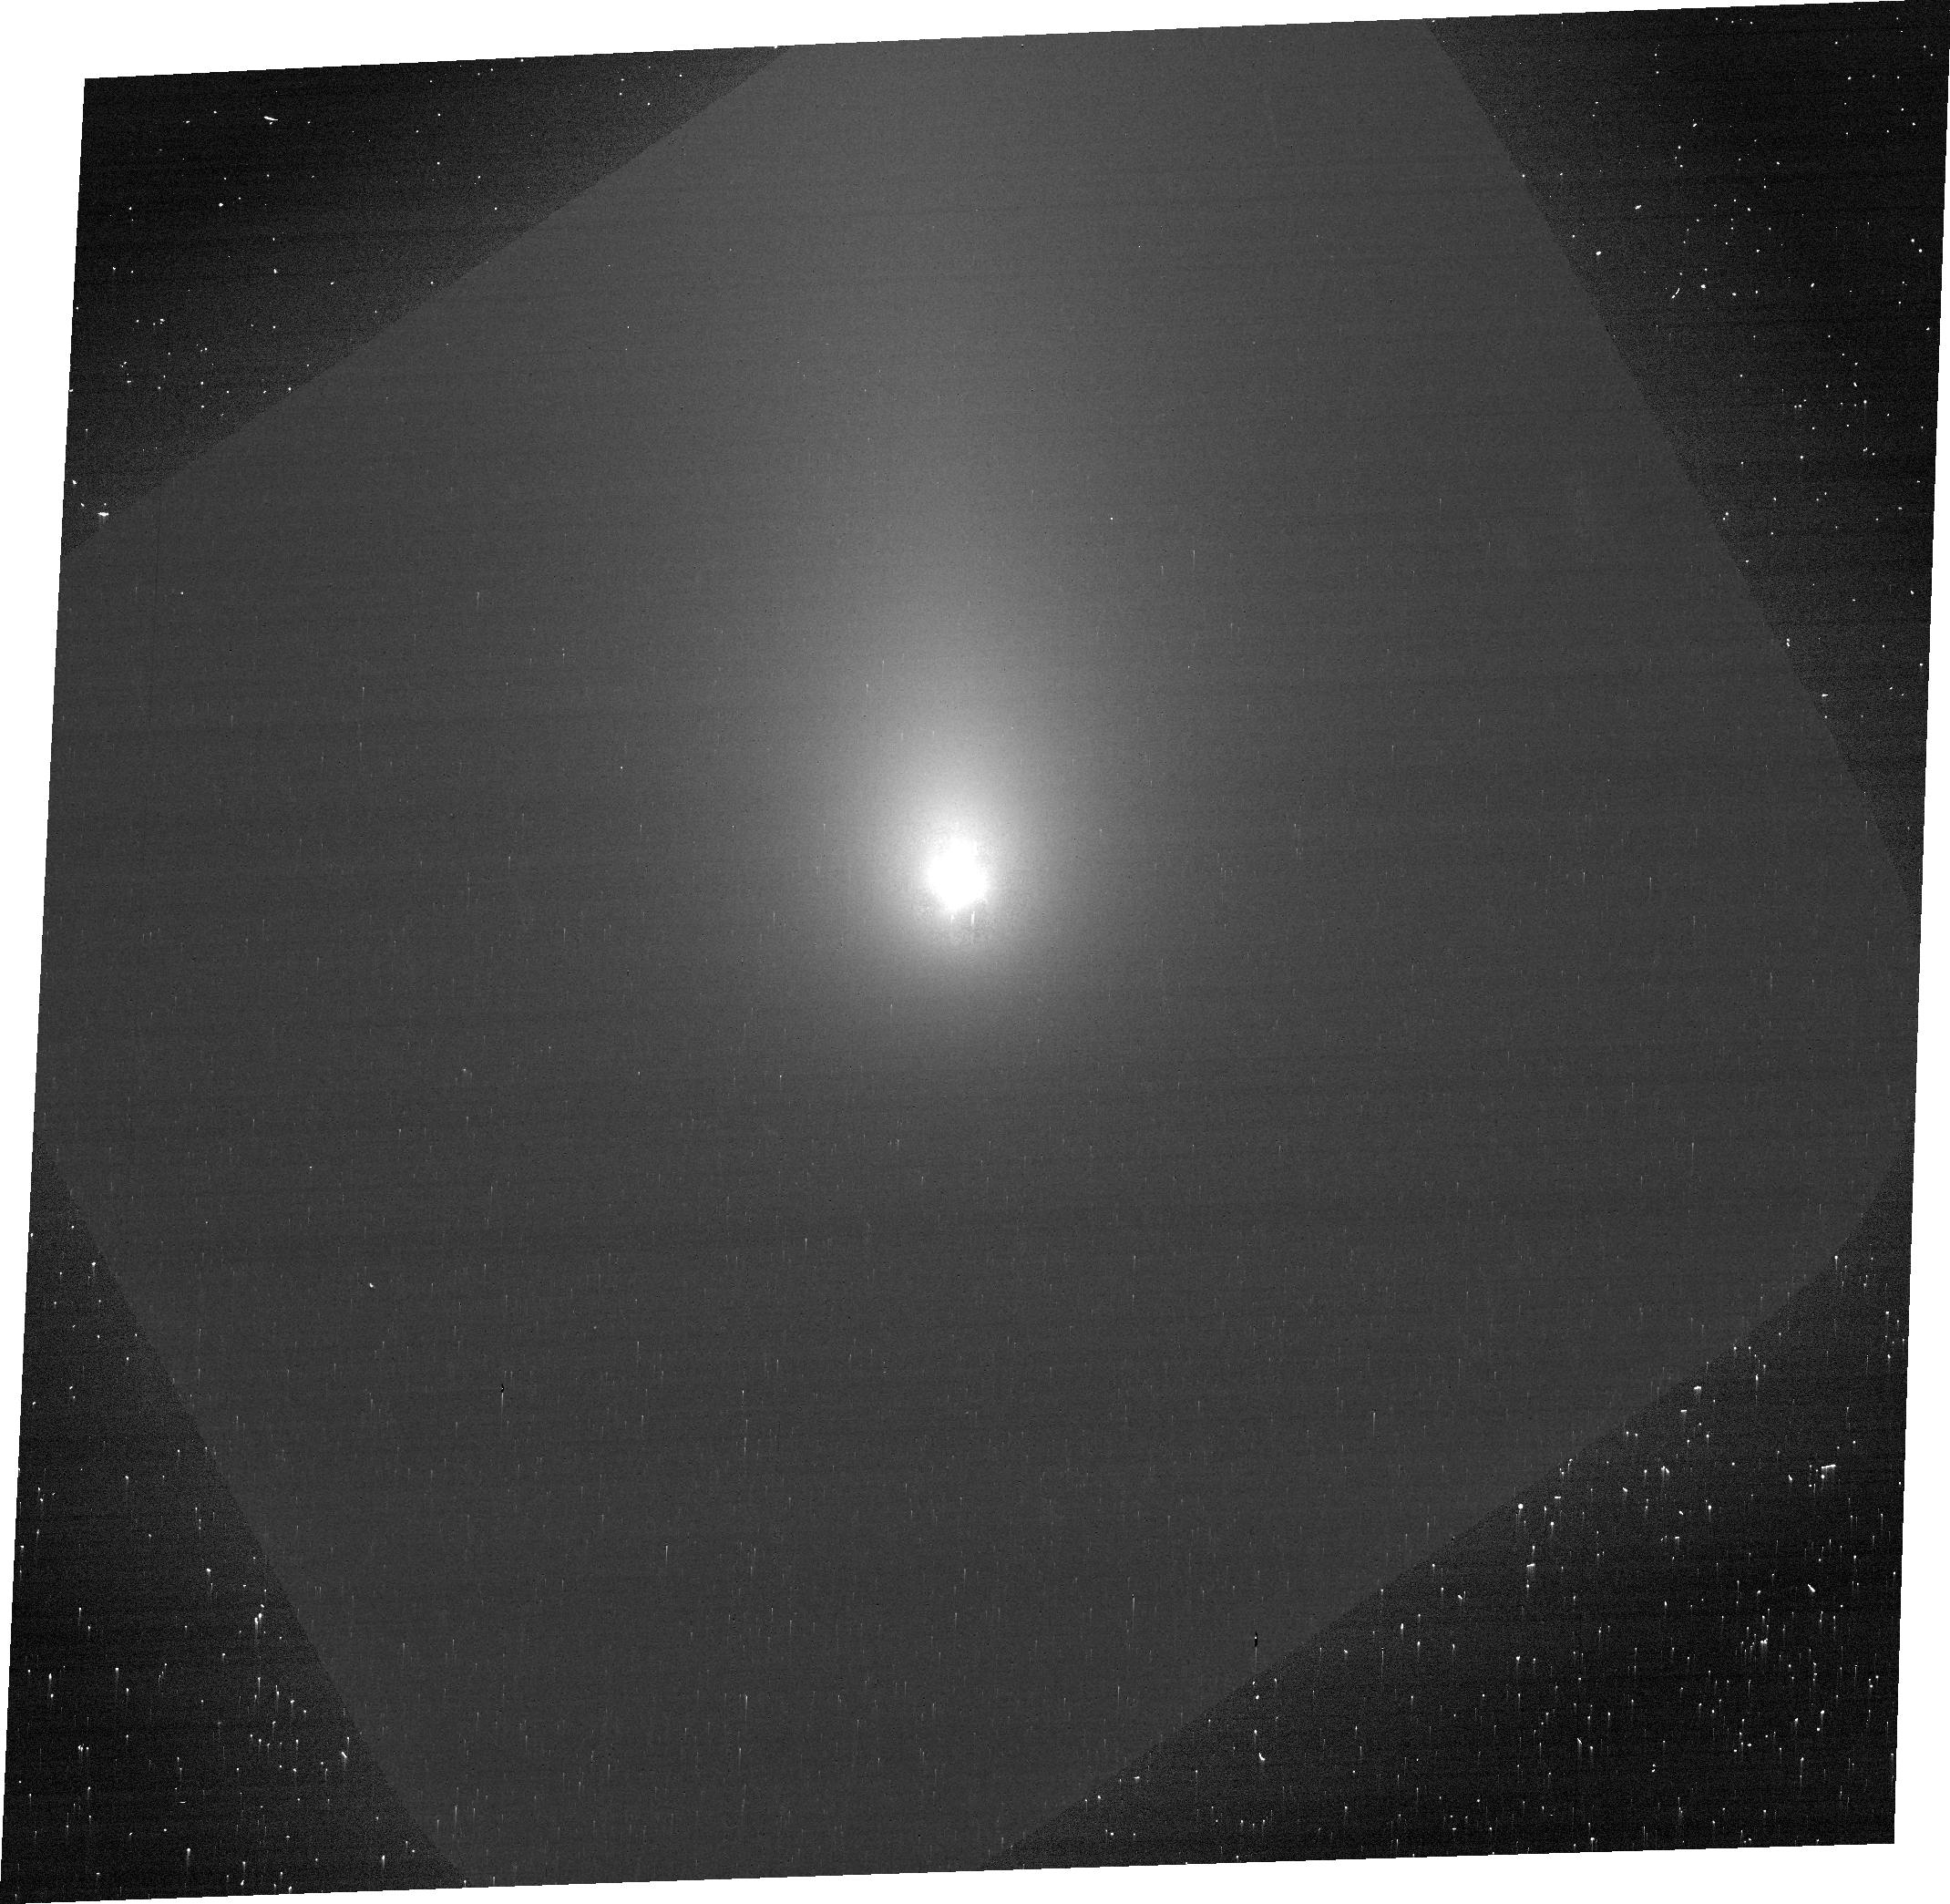
Target: ISON
Instrument: ACS/WFC
Filter: F606W
Exposure: 5 min
Observation ID: jcdj01040

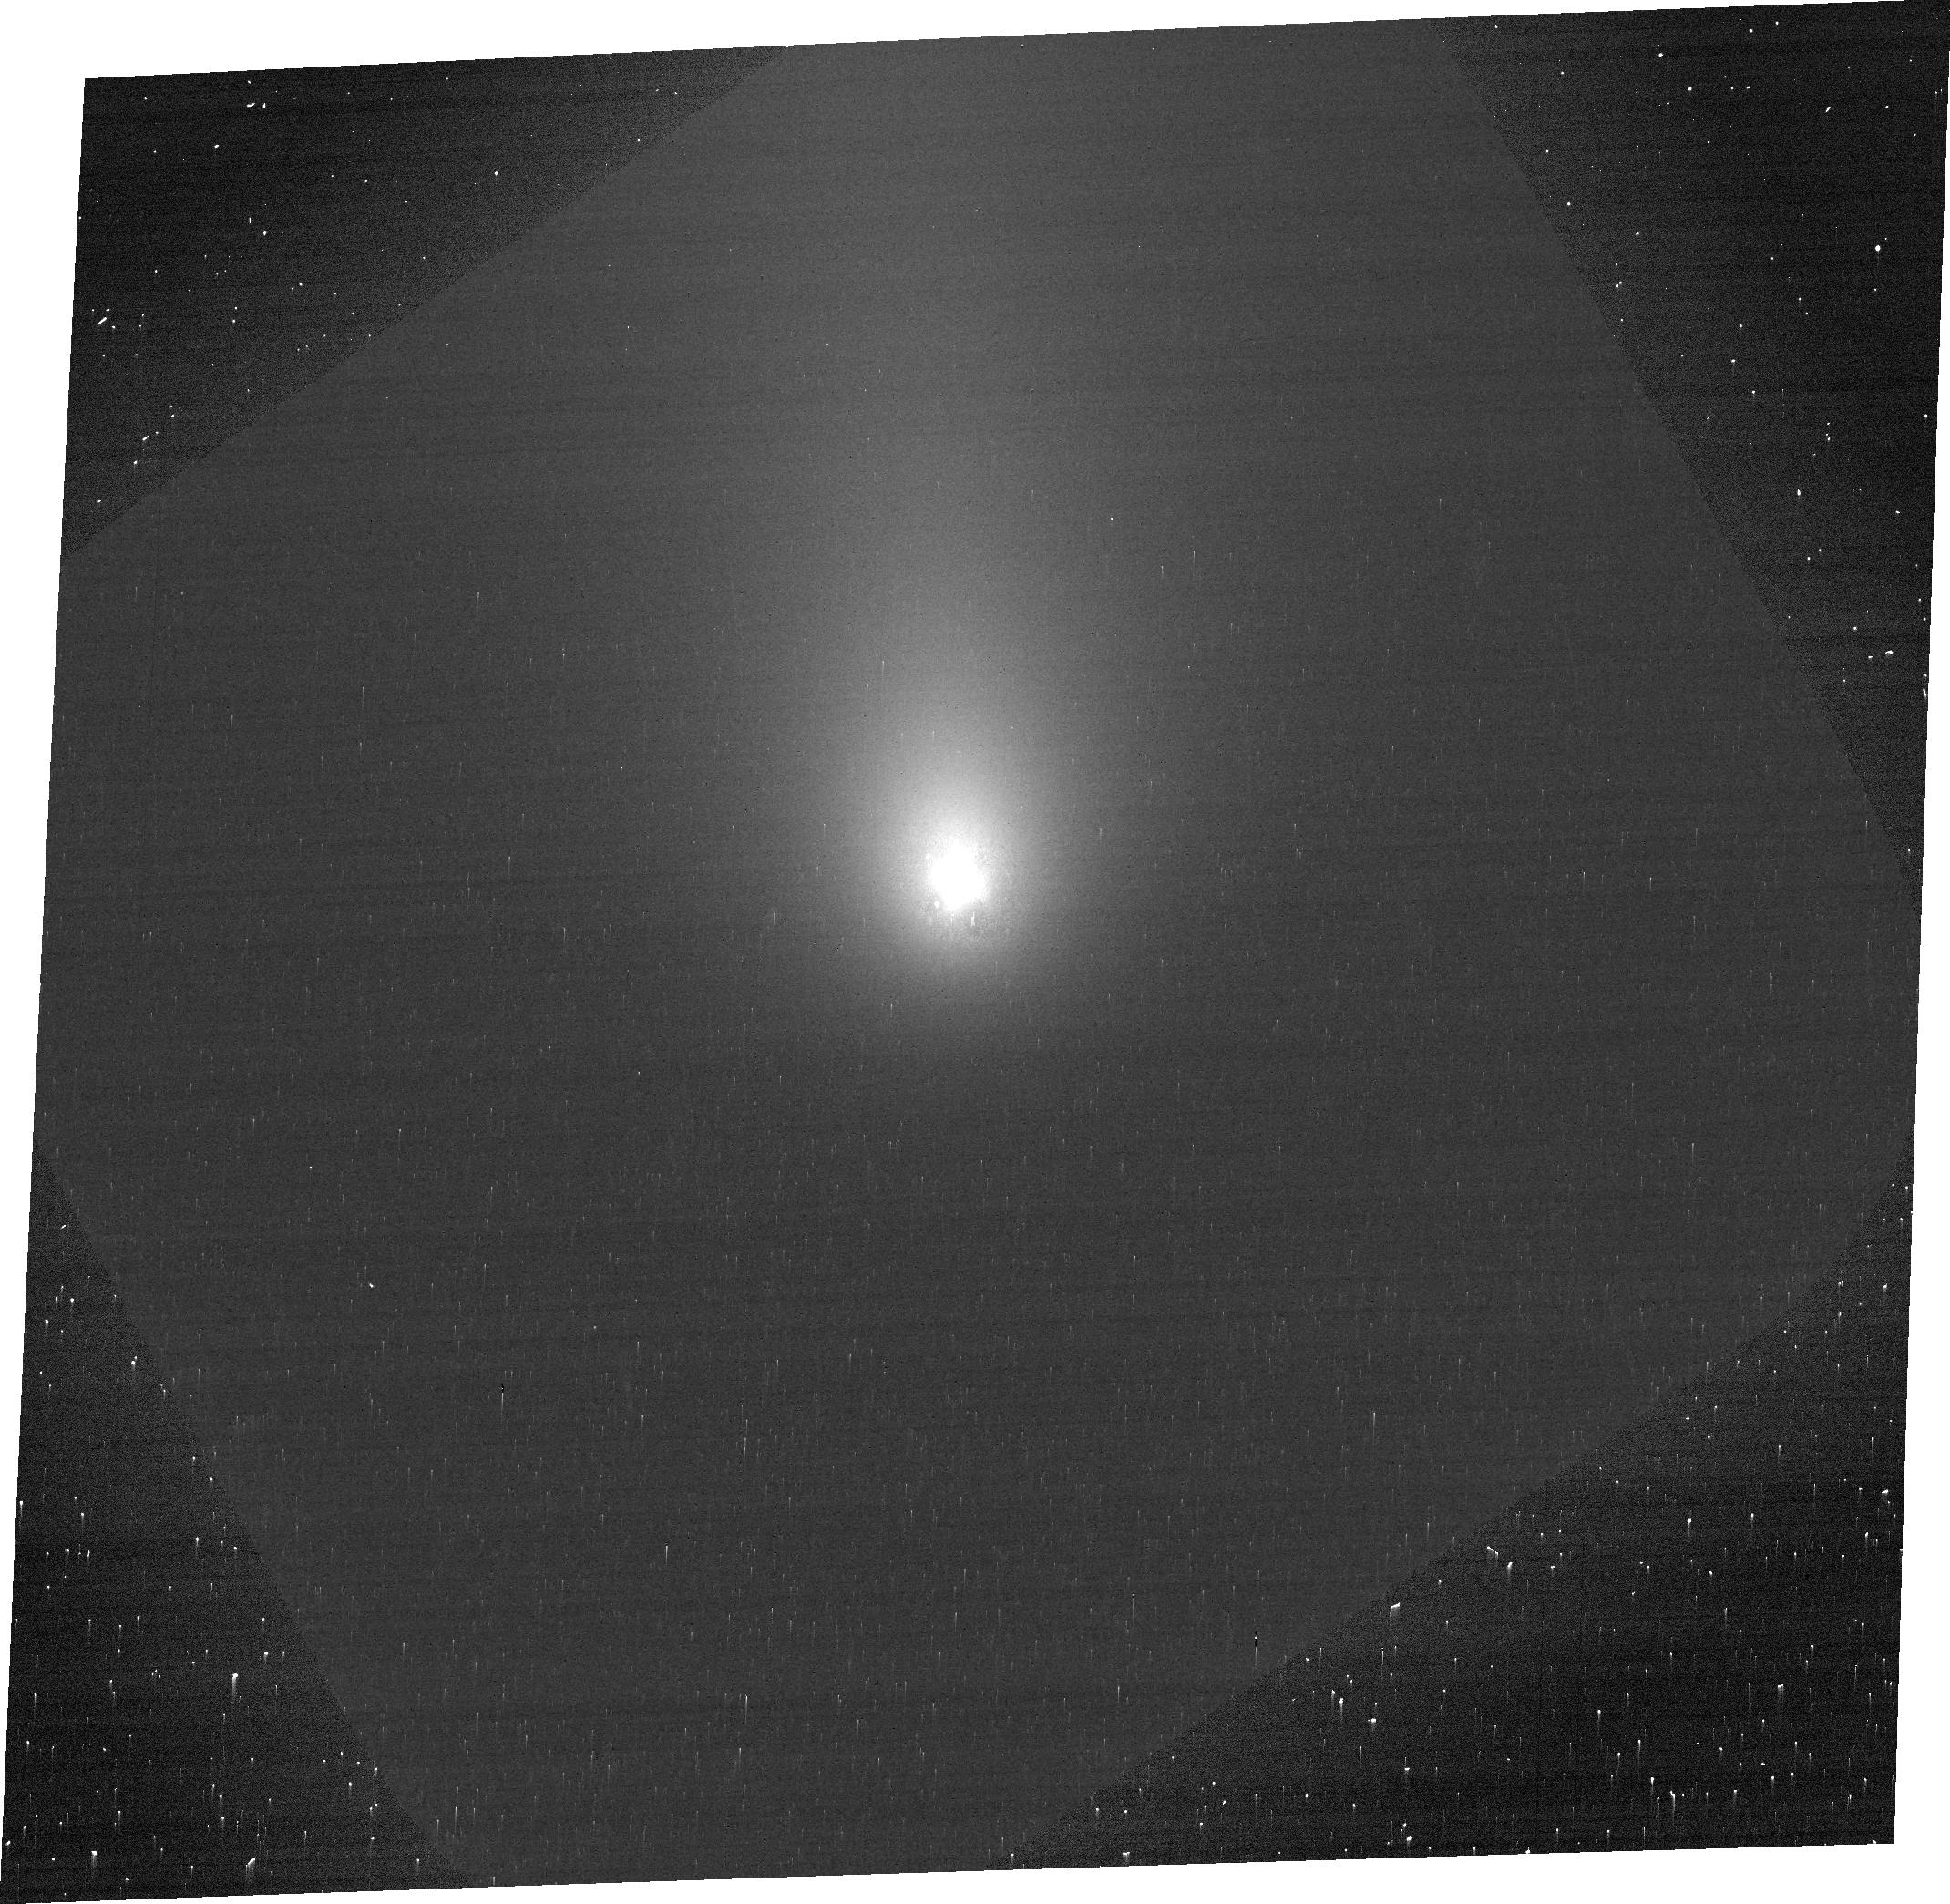
Target: ISON
Instrument: ACS/WFC
Filter: F775W
Exposure: 5 min
Observation ID: jcdj01030

Imaging Polarimetry of the 2013 Comet ISON with ACS: A Study of the Heterogeneous Coma (PI: Hines, Dean C.)

The great comet of 2013, currently referred to as Comet C/2012 S1 (ISON), is anticipated to be a unique observational opportunity. Comet ISON is a sungrazer on a nearly parabolic trajectory, similar to that of the Great Comet of 1680, and likely carries pristine material dating to the time of the solar-system formation. Recent polarimetric observations of other comets have found that different regions of the coma produce different polarimetric light-scattering responses, indicating that different portions of the coma contain different materials. The presence of a strongly negatively polarizing circumnucleus halo region that has been observed very near the nucleus of several comets suggest a depletion of absorbing, carbonaceous particles in this region. High spatial-resolution ACS polarimetric images of Comet ISON not only can be used to place bounds on the material constituents of different regions of its coma, but can also be used to explore its dynamics and acquire an understanding of the radiation-coma interaction that accounts for coma heterogeneities.